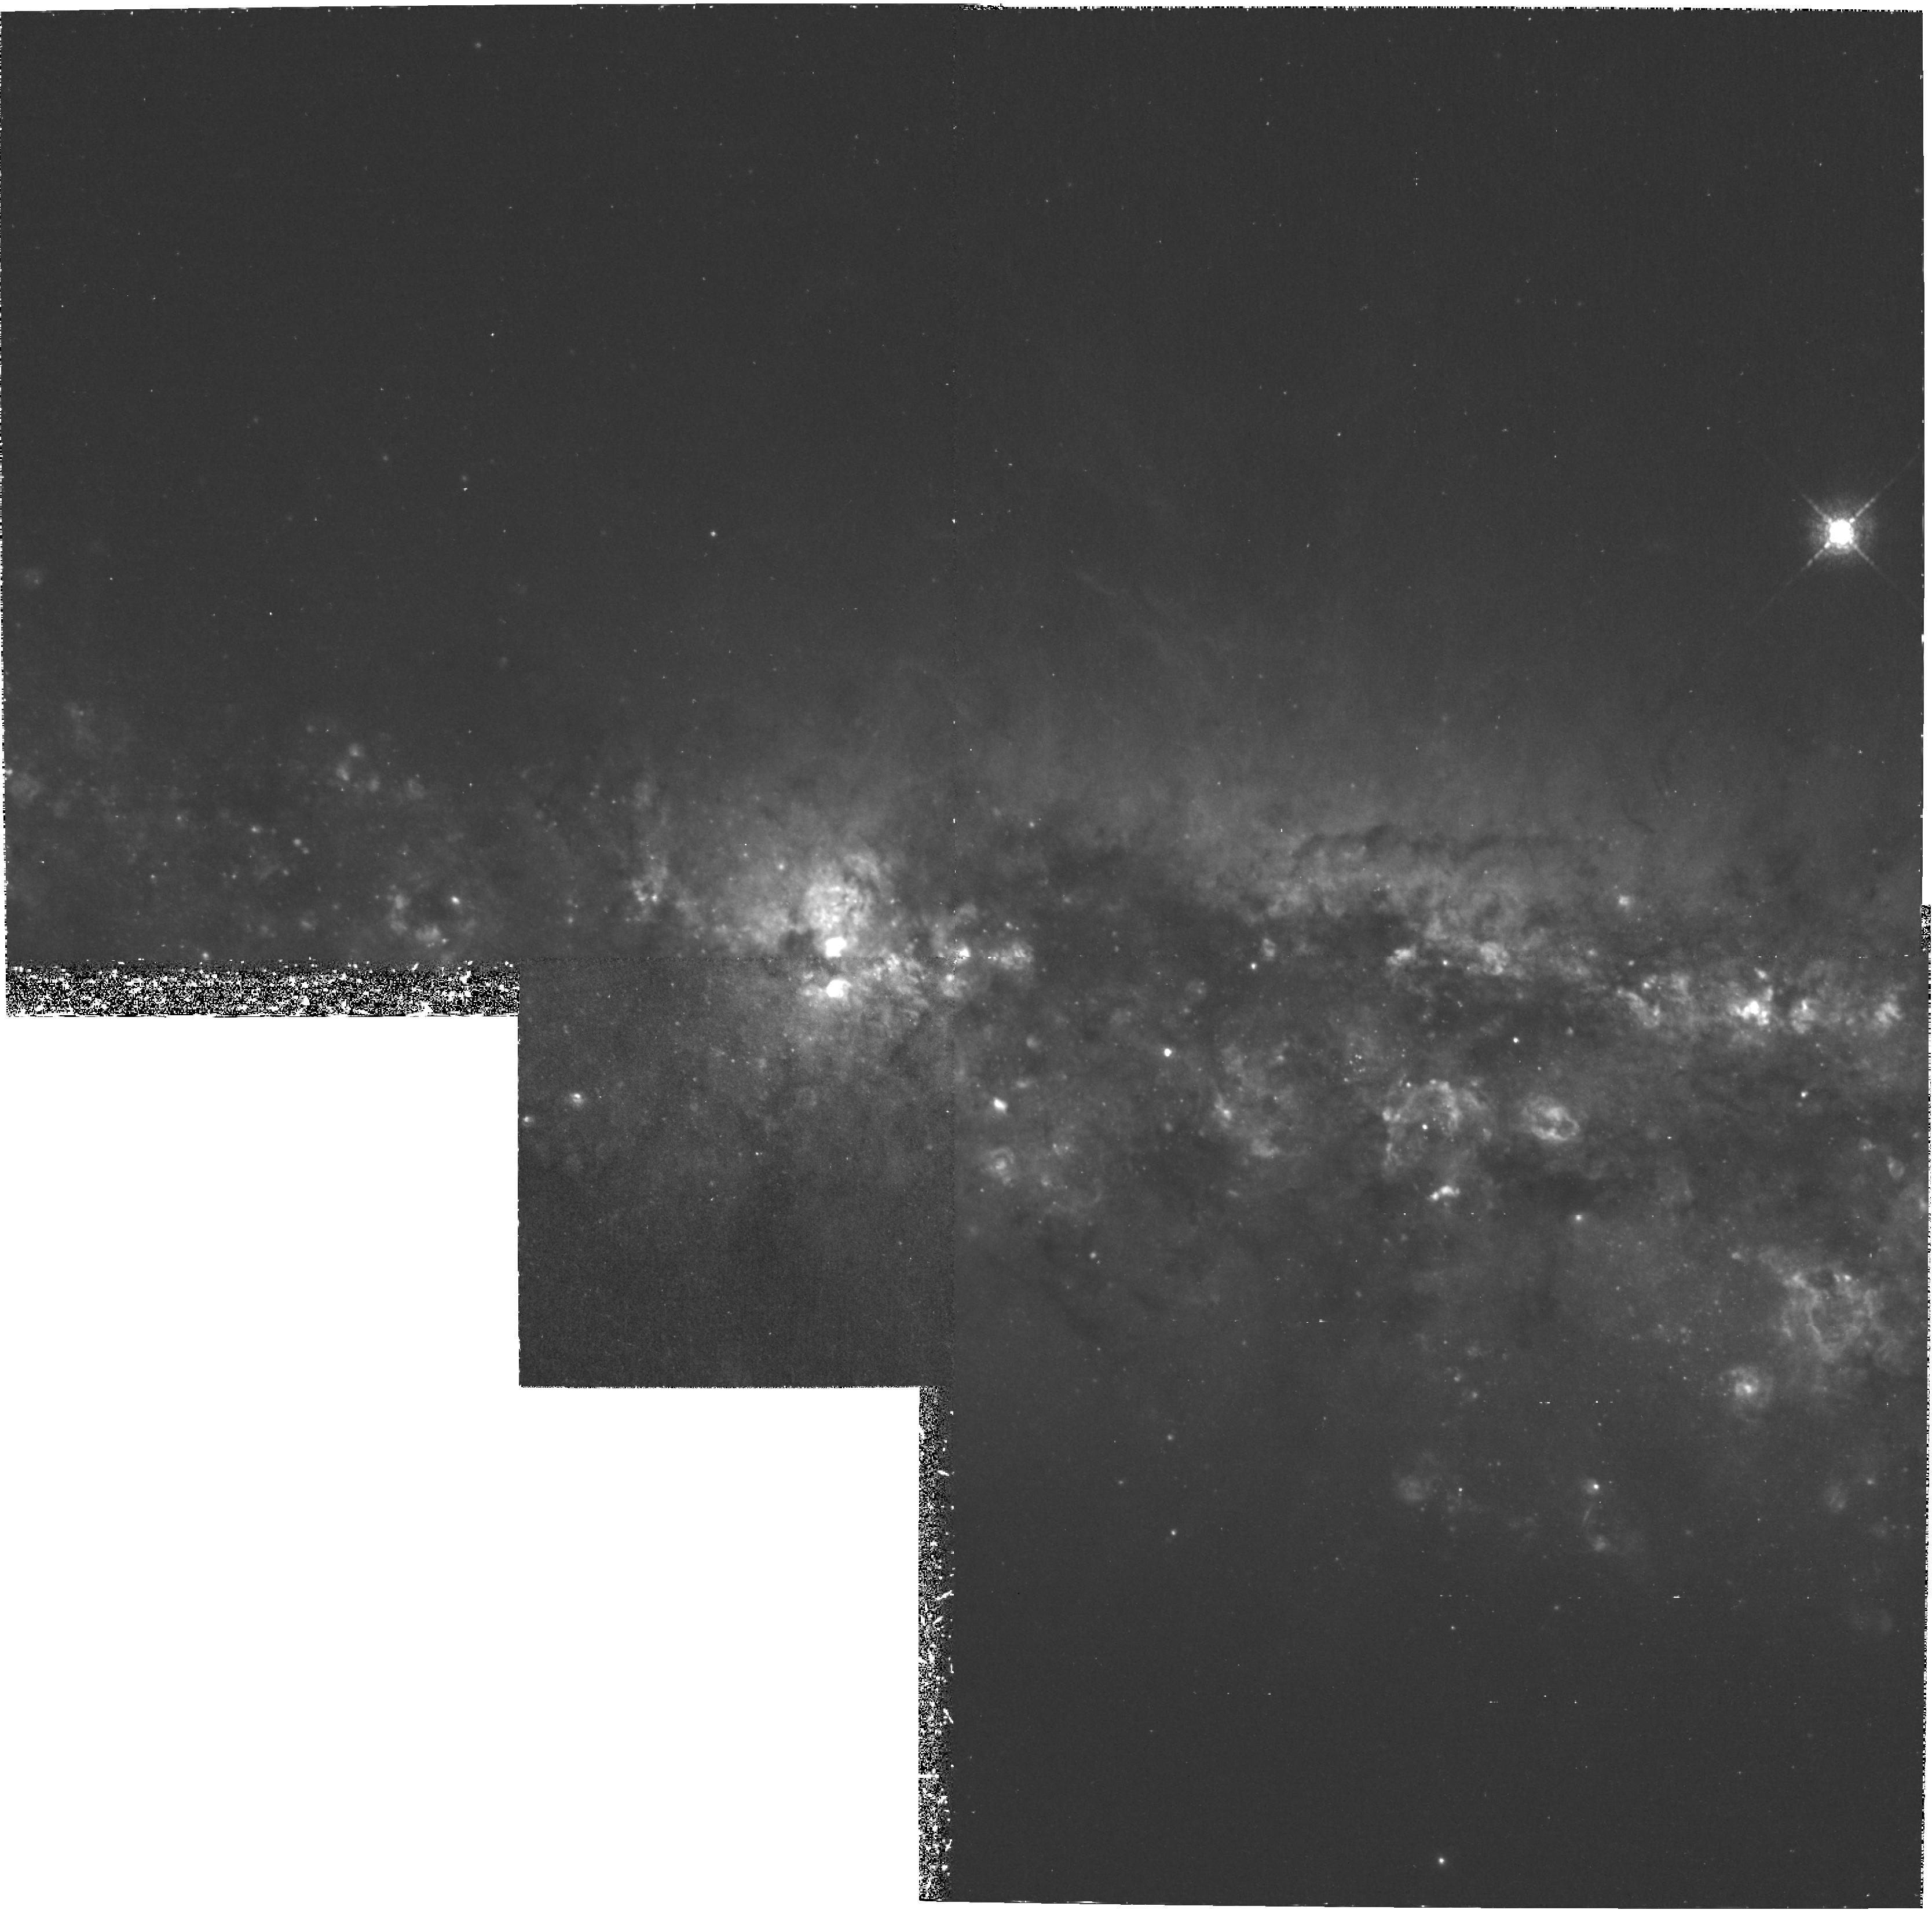
Target: NGC4631
Instrument: WFPC2/PC
Filter: F658N
Exposure: 3 h
Observation ID: hst_8166_01_wfpc2_pc_f658n_u5e801

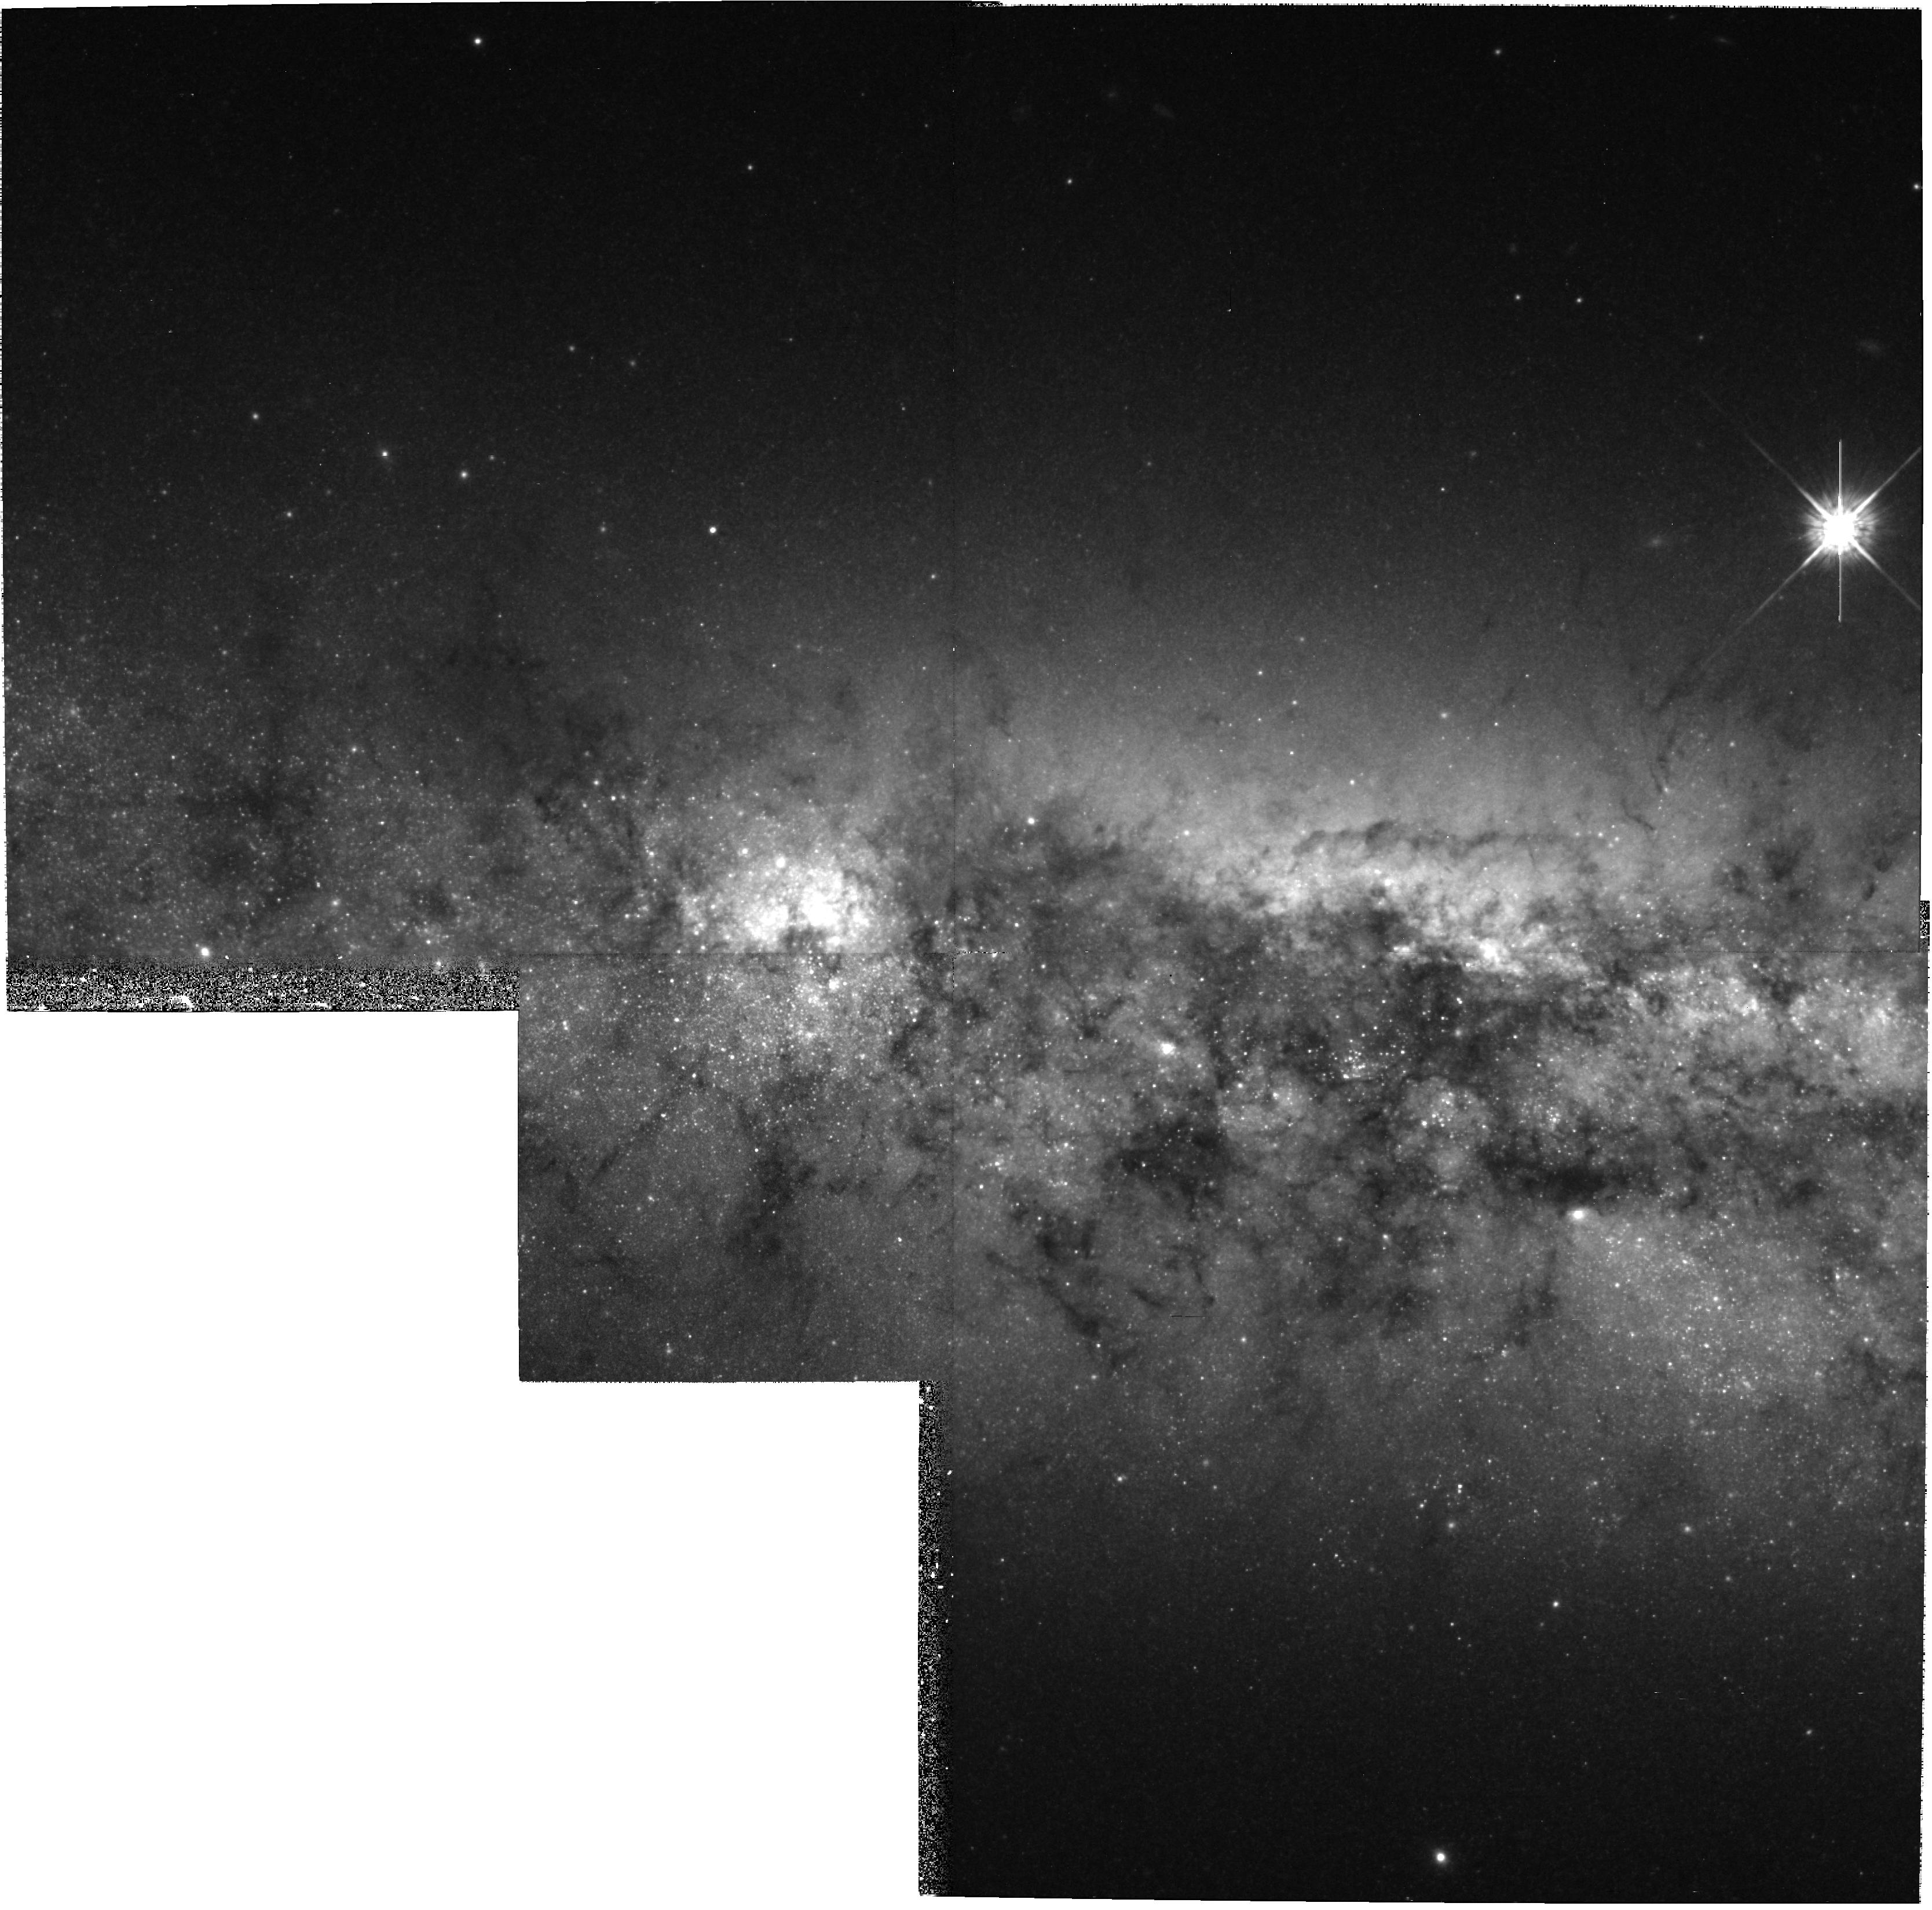
Target: NGC4631
Instrument: WFPC2/PC
Filter: F675W
Exposure: 33 min
Observation ID: hst_8166_01_wfpc2_pc_f675w_u5e801

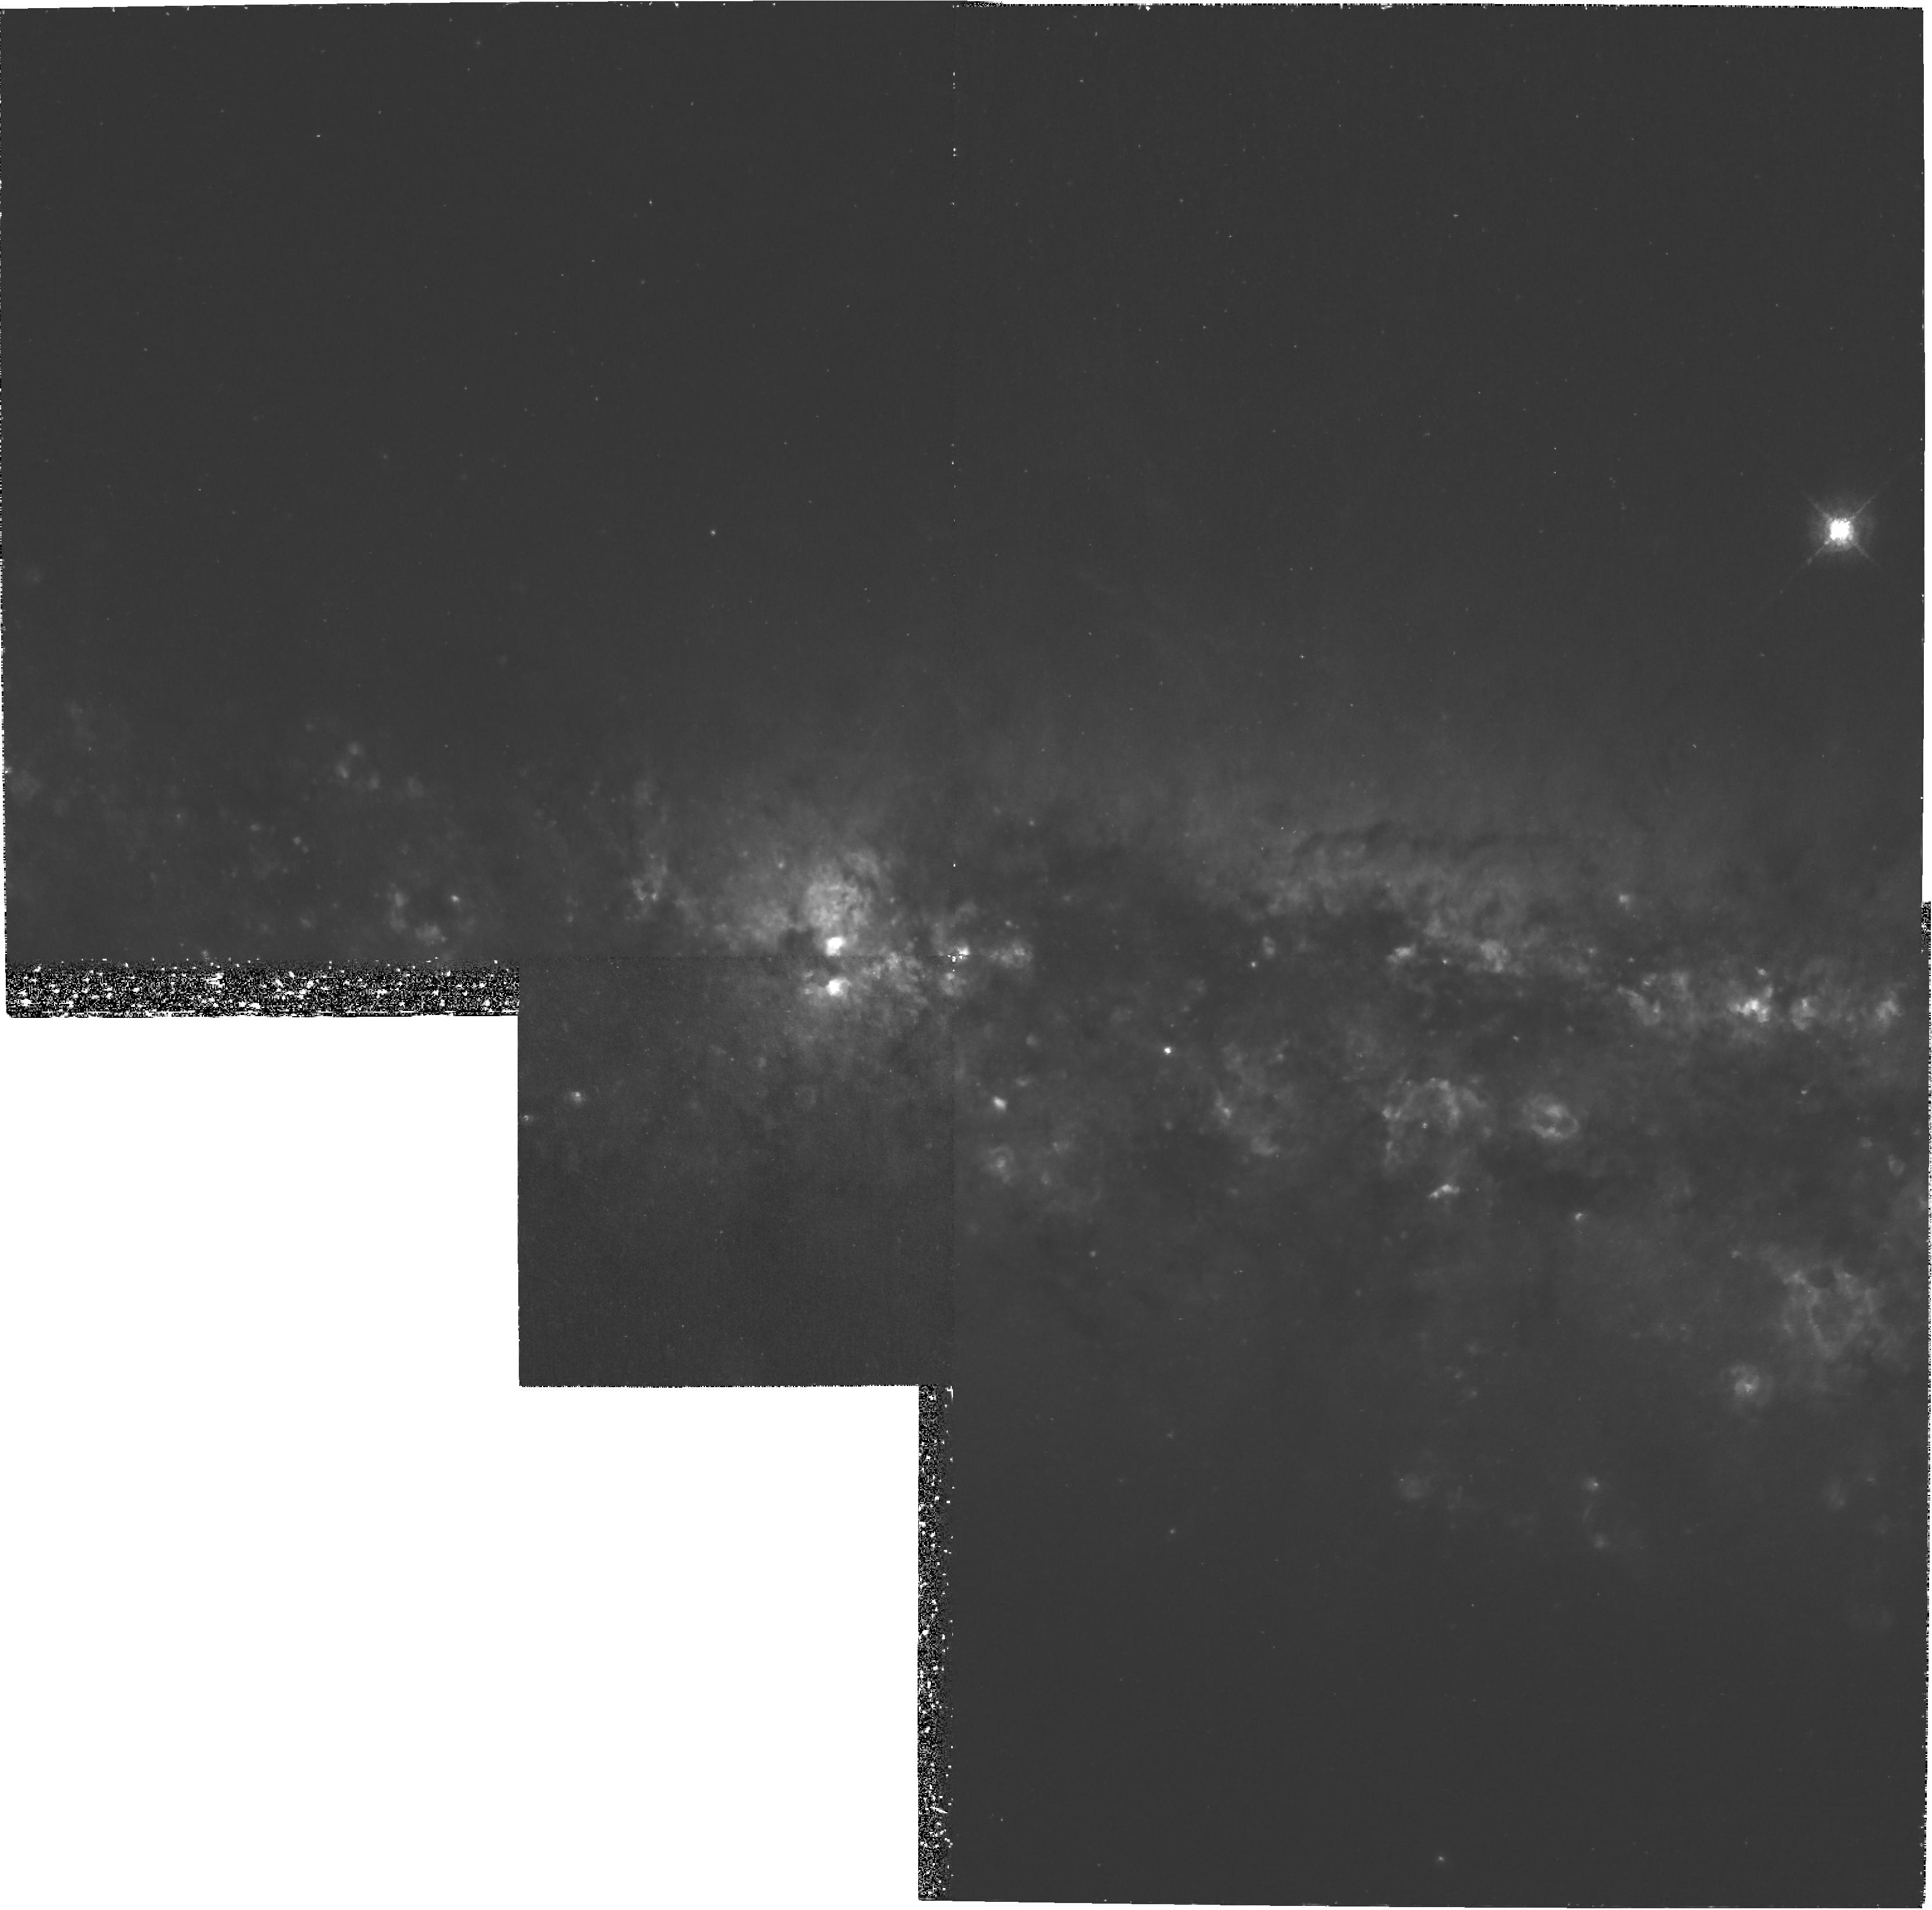
Target: NGC4631
Instrument: WFPC2/PC
Filter: F658N
Exposure: 3 h
Observation ID: hst_8166_02_wfpc2_pc_f658n_u5e802

WFPC2 Narrow-Band HAlpha Imaging of the Edge-on Galaxy NGC4631 (PI: Wang, Q. Daniel)

Observations of nearby edge-on disk galaxies are essential to determine the role that the disk/halo interaction has in galaxy evolution. Located in a direction of exceptionally low Galactic extinction, NGC4631 is particularly suitable for a multi-wavelength investigation of extra-planar gas components. In fact, NGC4631 is one of the most well studied late-type disk galaxies. Broad-band optical, near-infrared, near-UV, and far-UV observations have been (or will be) taken with HST and FUSE. We have obtained AXAF observing time to conduct a spatially-resolved X-ray spectroscopic observation of the galaxy. Here we propose for HST WFPC2 narrow-band H -alpha imaging of the galaxy's active central region. This image will enable us to resolve various narrow filaments of warm ionized gas that extend more than 2 kpc away from the mid-plane of the galaxy. Based on the geometry, filling factor and line intensity of the filaments and their correlation with X-ray- emitting gas, we will stu dy their origins (chimney walls, b listers, condensations of cooled hot gas, shocks, etc). The results will be invaluable for our understanding of similar extra-planar gas observed in the Milky Way and other galaxies.